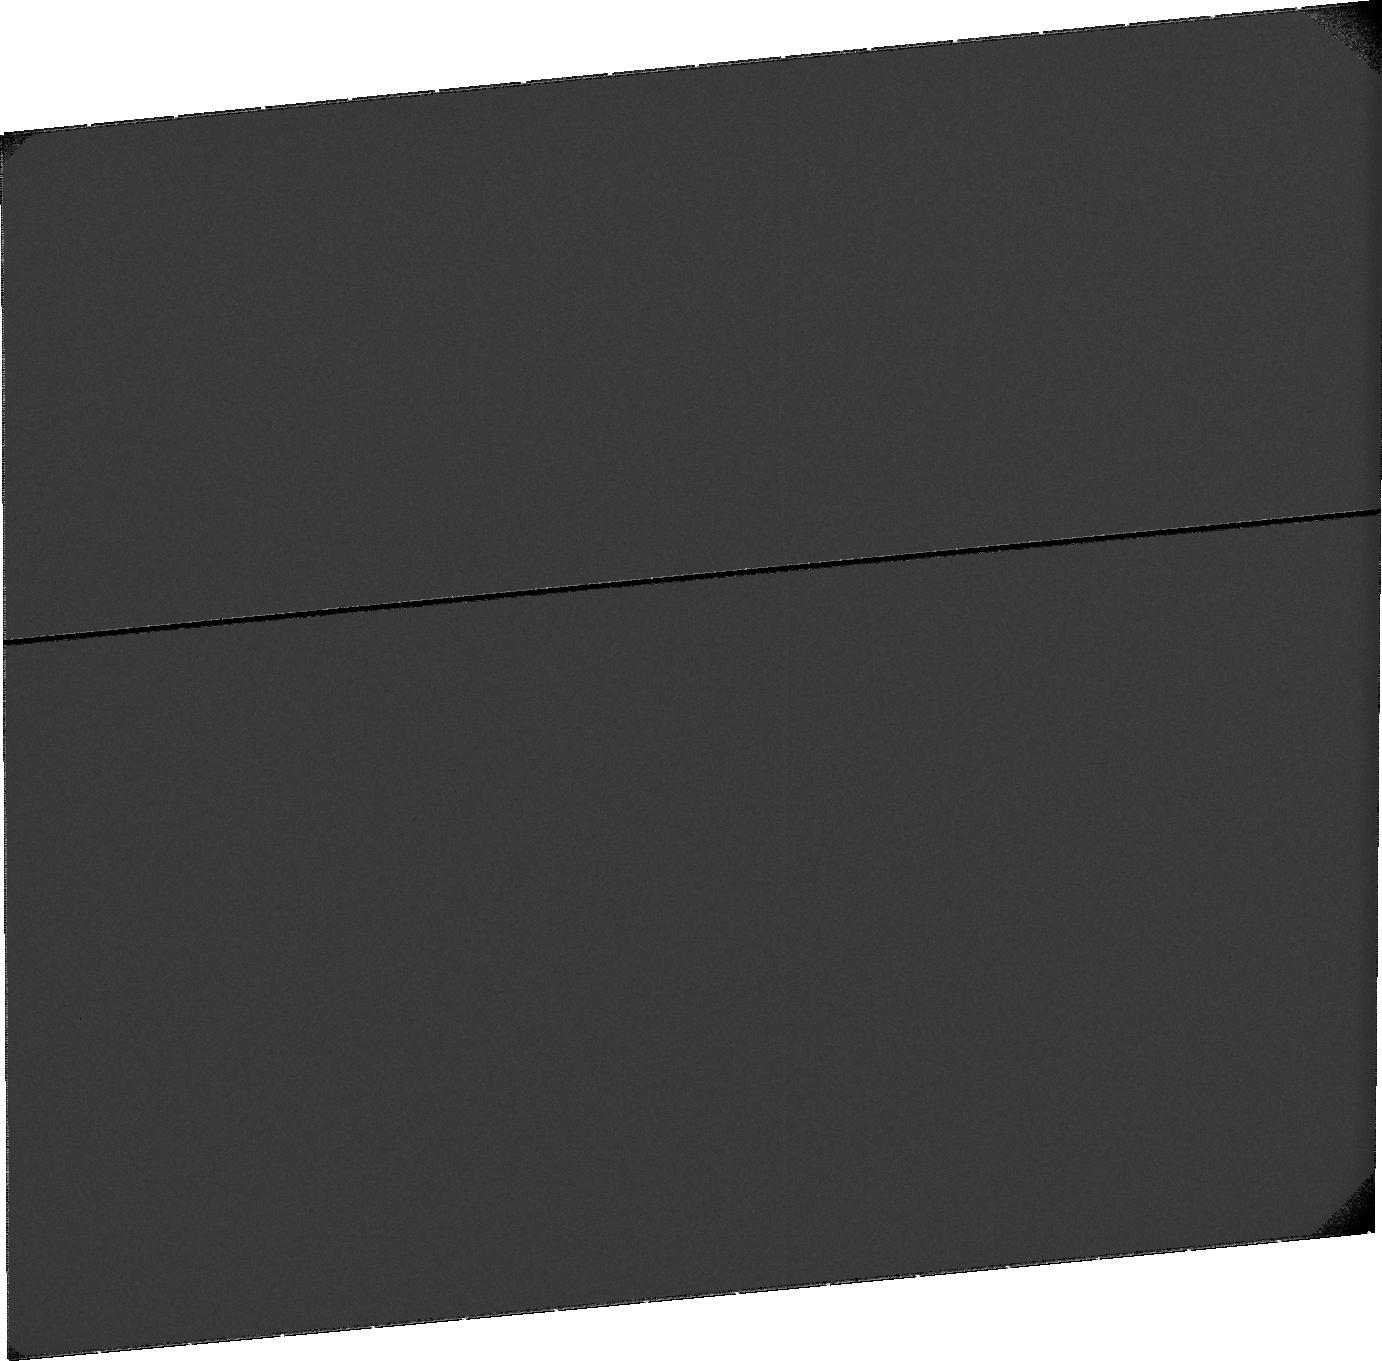
Target: SKY-NEAR-MARS-2. Instrument: ACS/SBC. Filter: F115LP. Exposure: 32 min. Observation ID: ja2402010

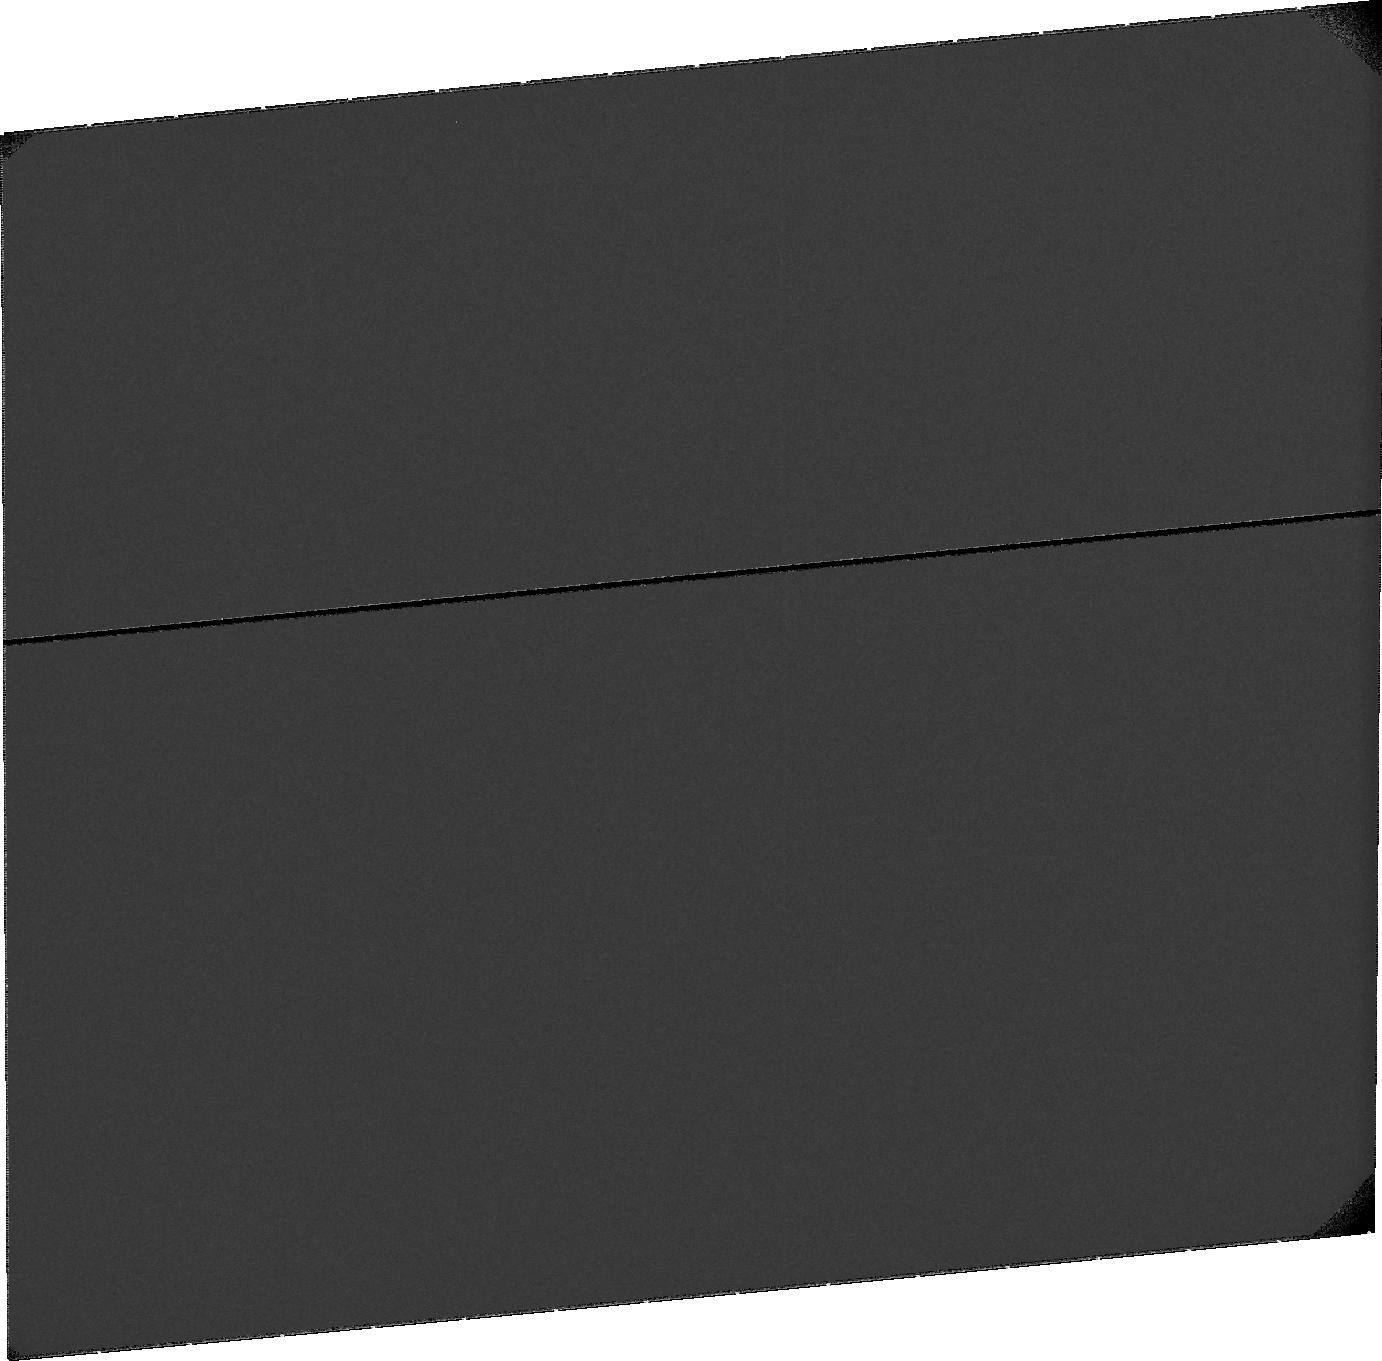
Target: SKY-NEAR-MARS-11. Instrument: ACS/SBC. Filter: F115LP. Exposure: 32 min. Observation ID: ja24b1010

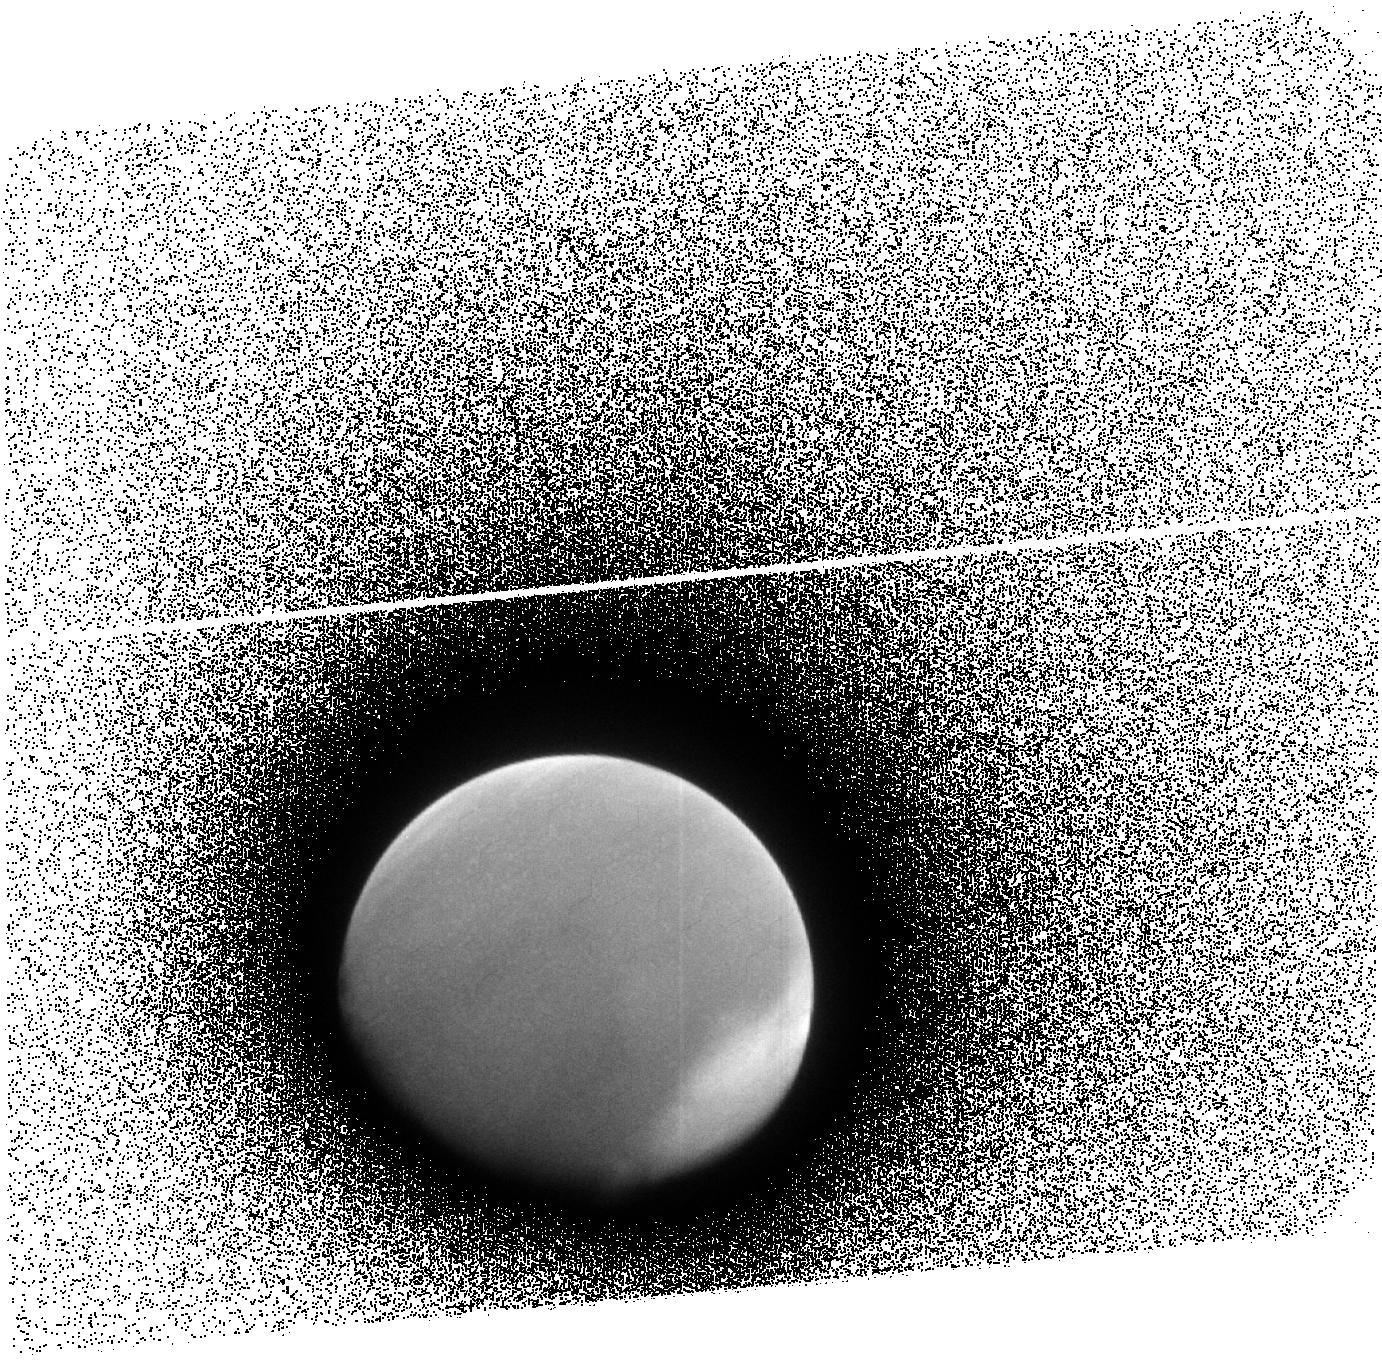
Target: MARS-CORONA-2. Instrument: ACS/SBC. Filter: F140LP. Exposure: 13 min. Observation ID: ja24a2040

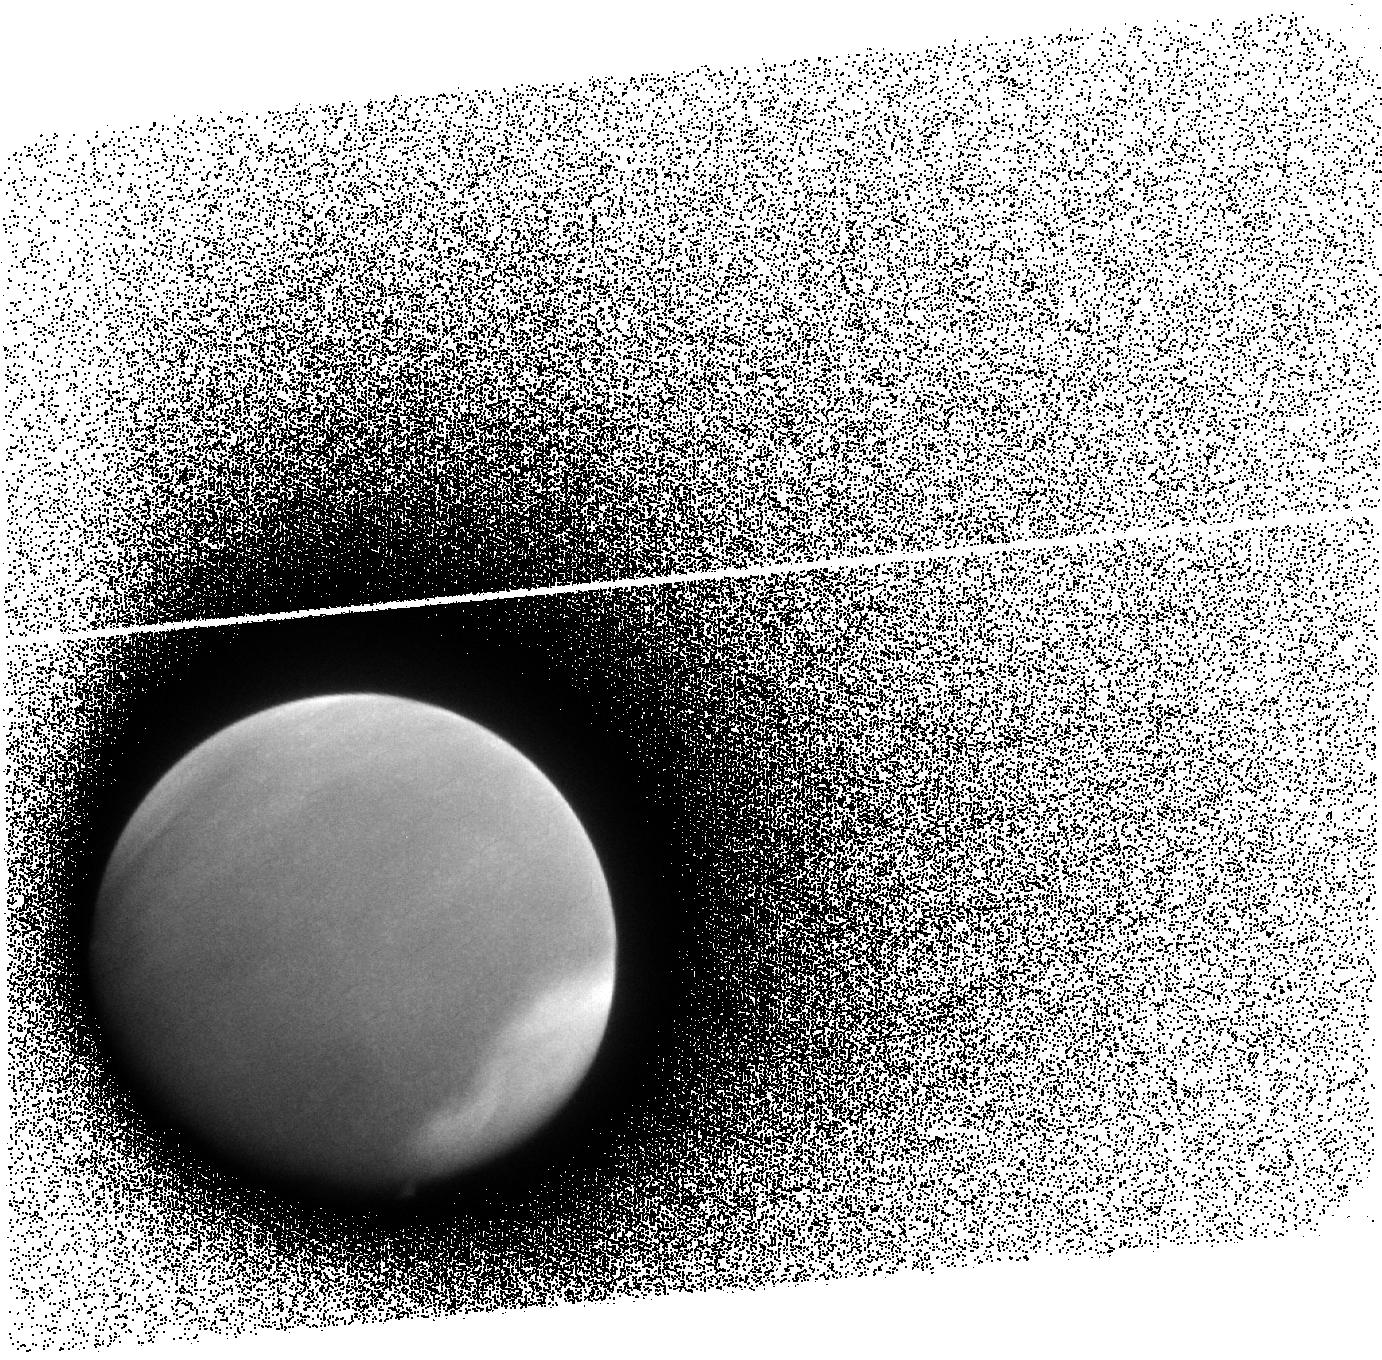
Target: MARS-CORONA-11. Instrument: ACS/SBC. Filter: F140LP. Exposure: 13 min. Observation ID: ja2411040

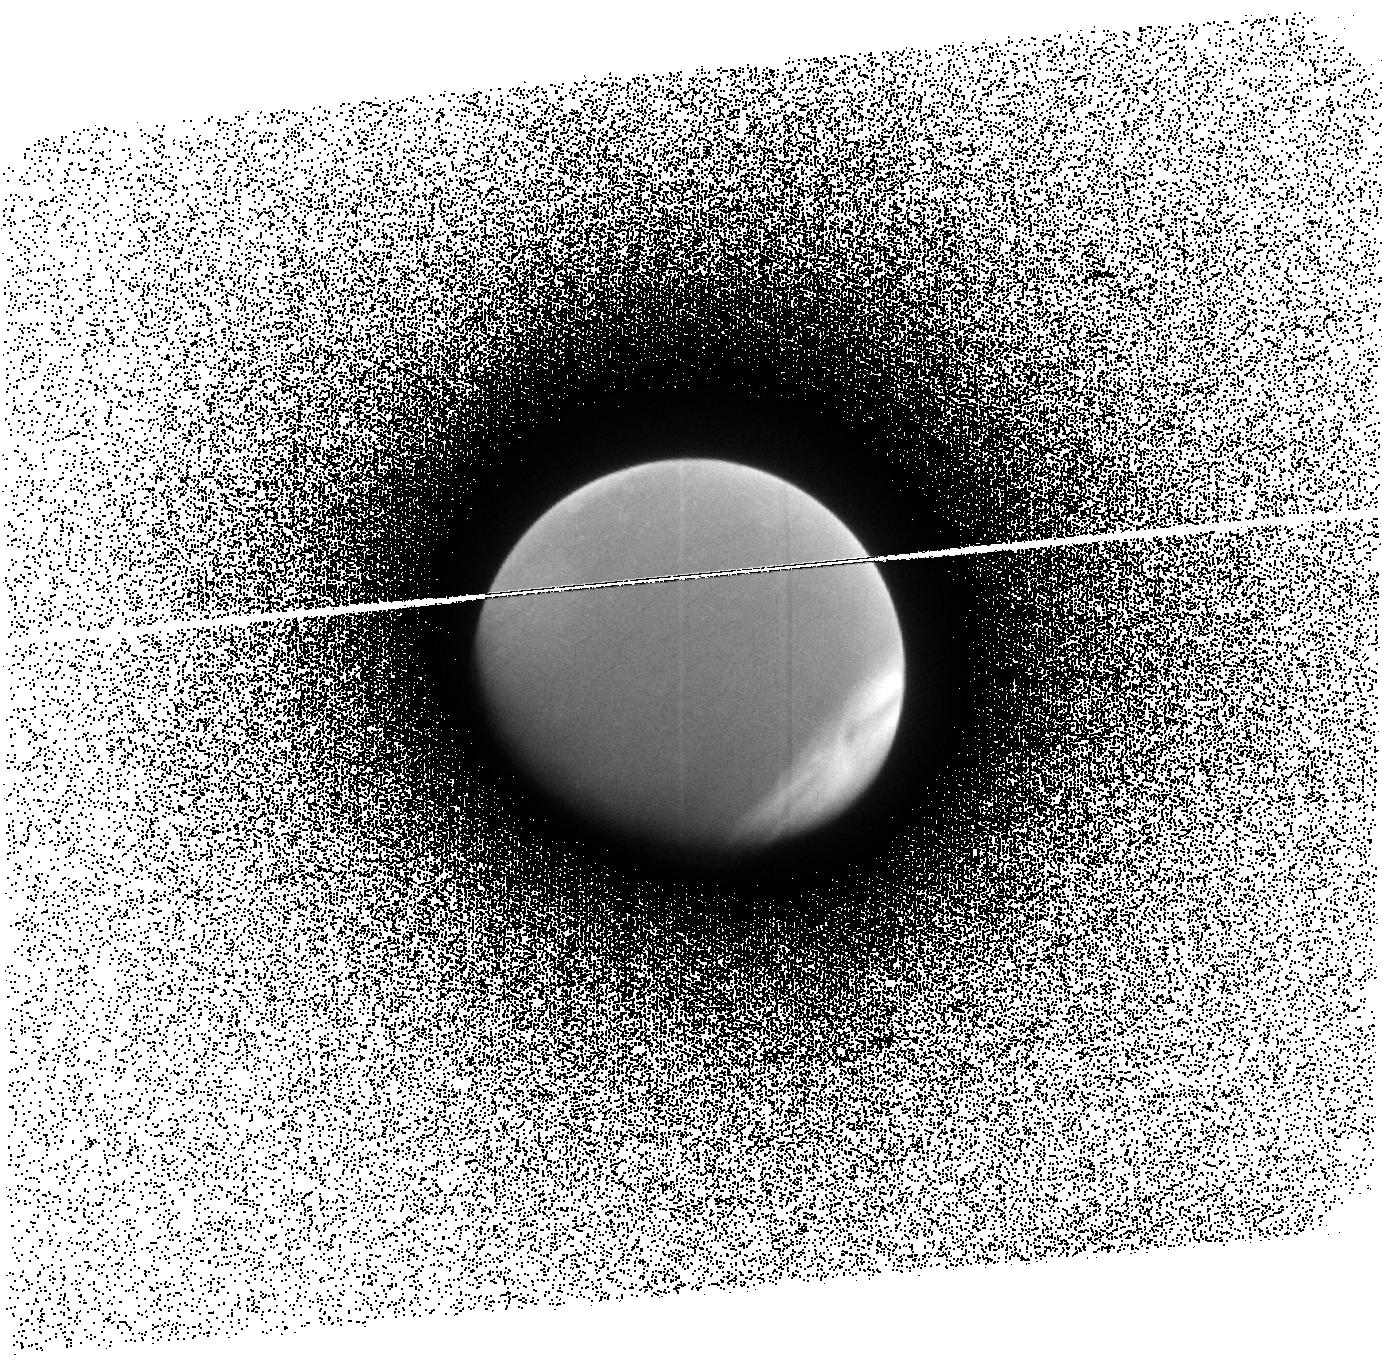
Target: MARS-CORONA-1. Instrument: ACS/SBC. Filter: F140LP. Exposure: 13 min. Observation ID: ja2401040

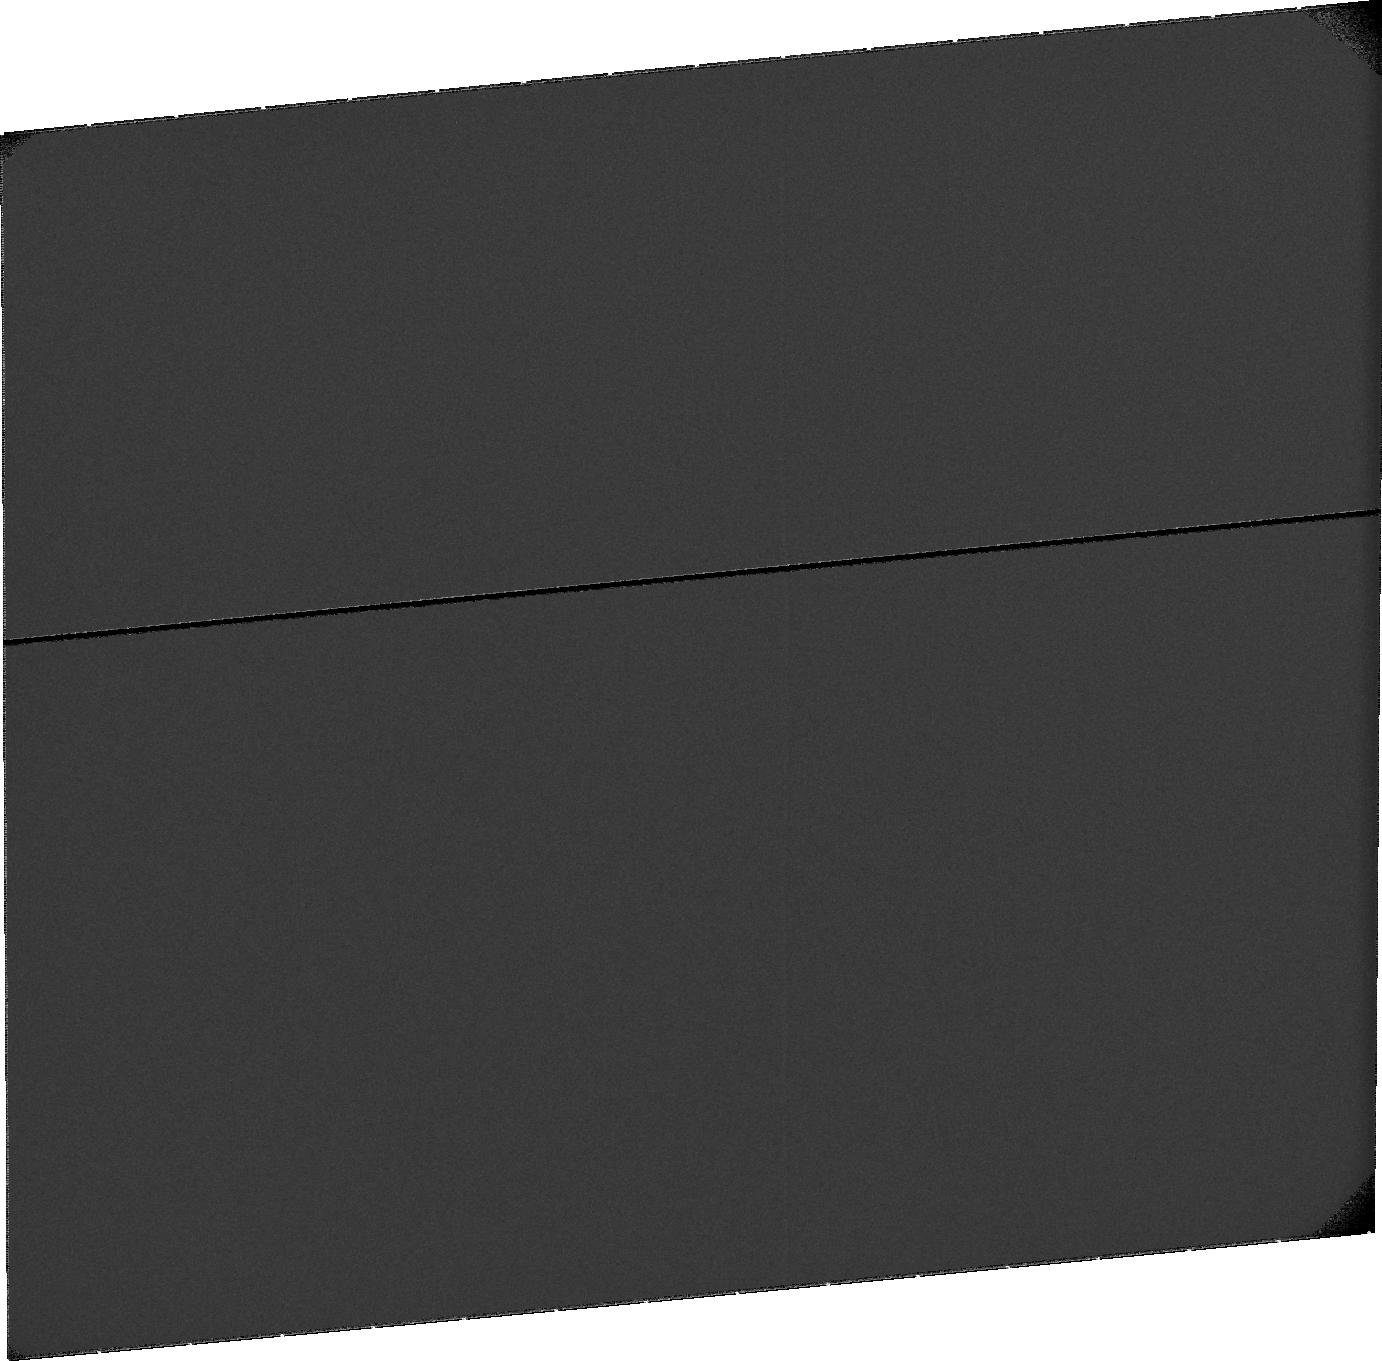
Target: SKY-NEAR-MARS-1. Instrument: ACS/SBC. Filter: F115LP. Exposure: 32 min. Observation ID: ja24a1010

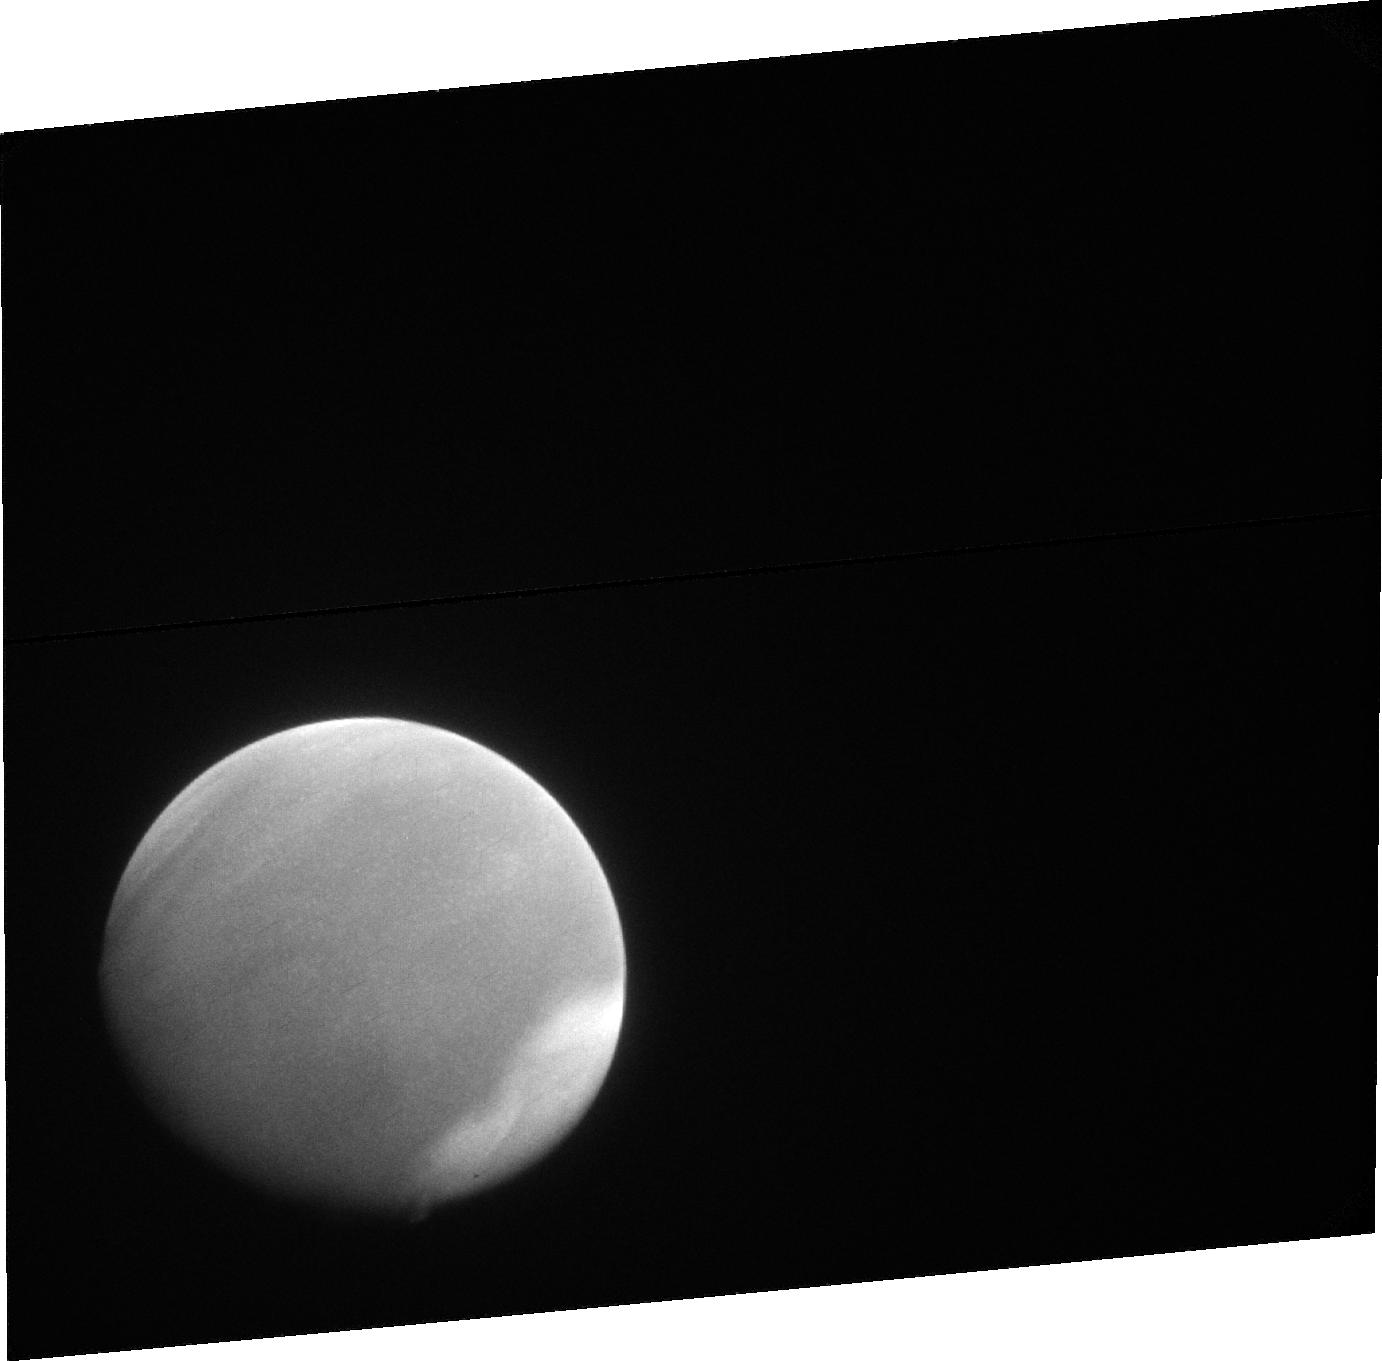
Target: MARS-CORONA-11. Instrument: ACS/SBC. Filter: F115LP. Exposure: 18 min. Observation ID: ja2411030

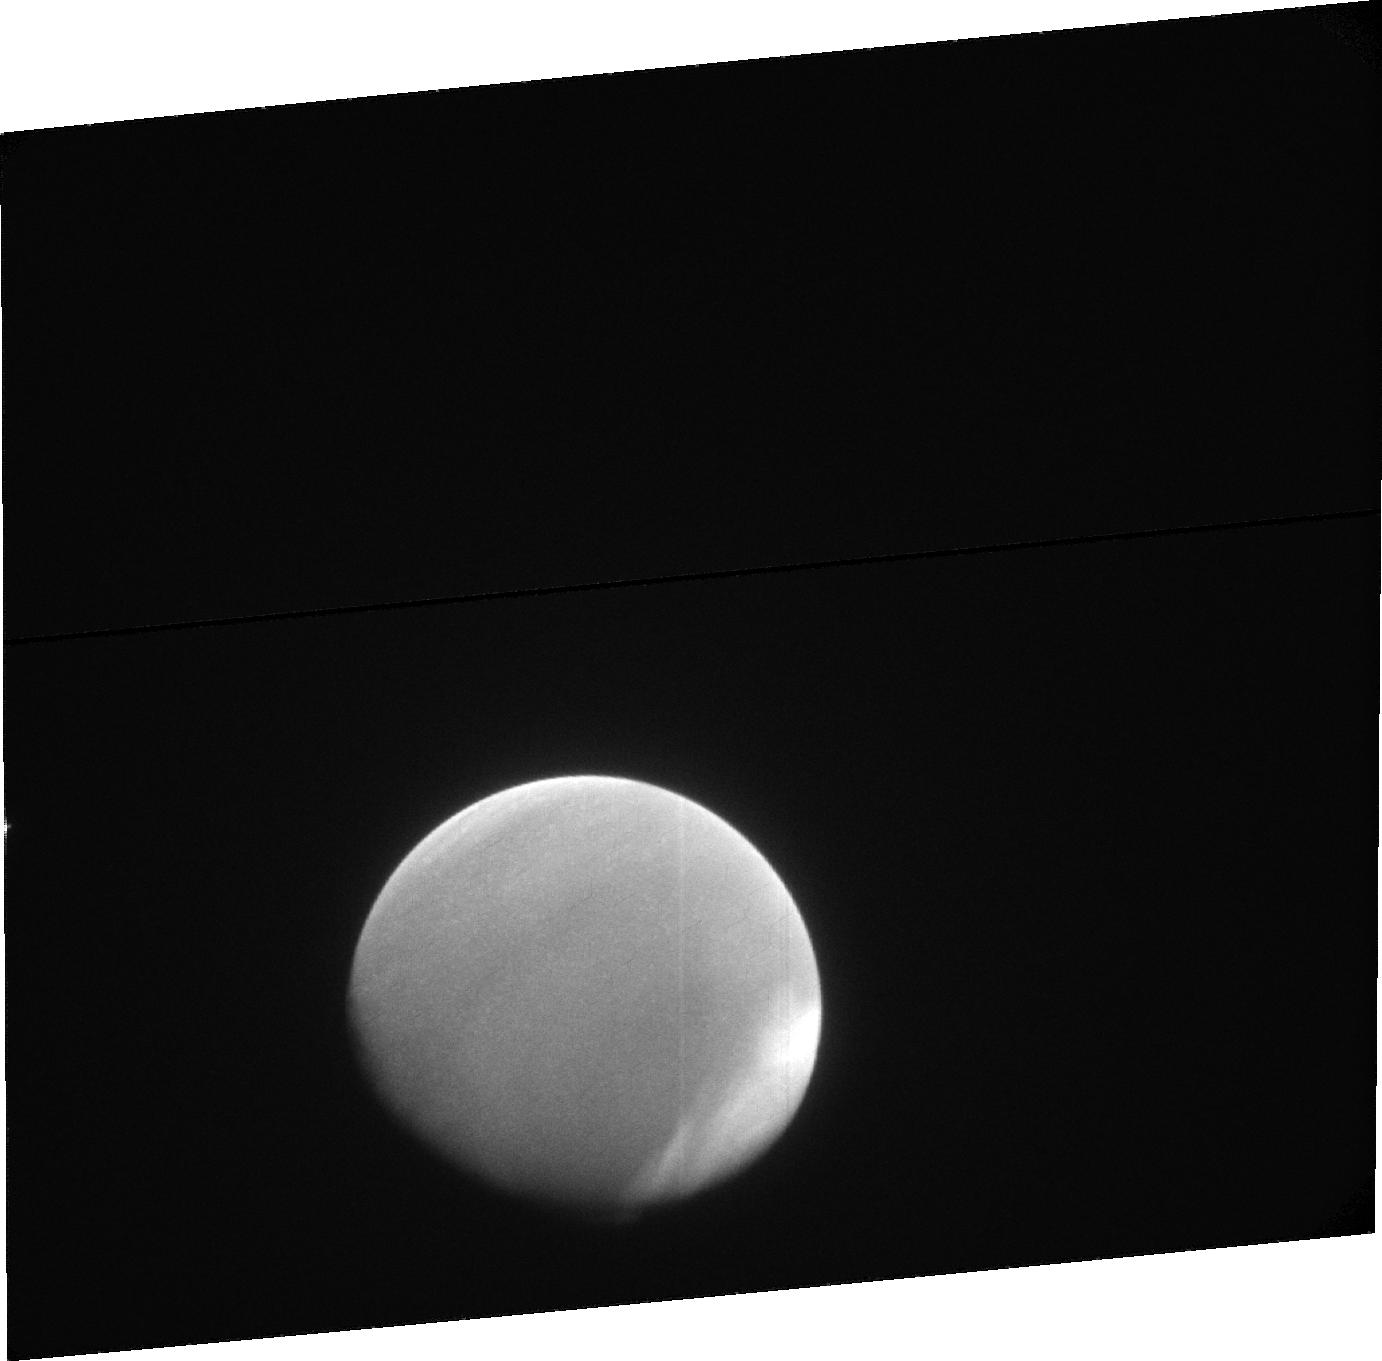
Target: MARS-CORONA-2. Instrument: ACS/SBC. Filter: F115LP. Exposure: 18 min. Observation ID: ja24a2010

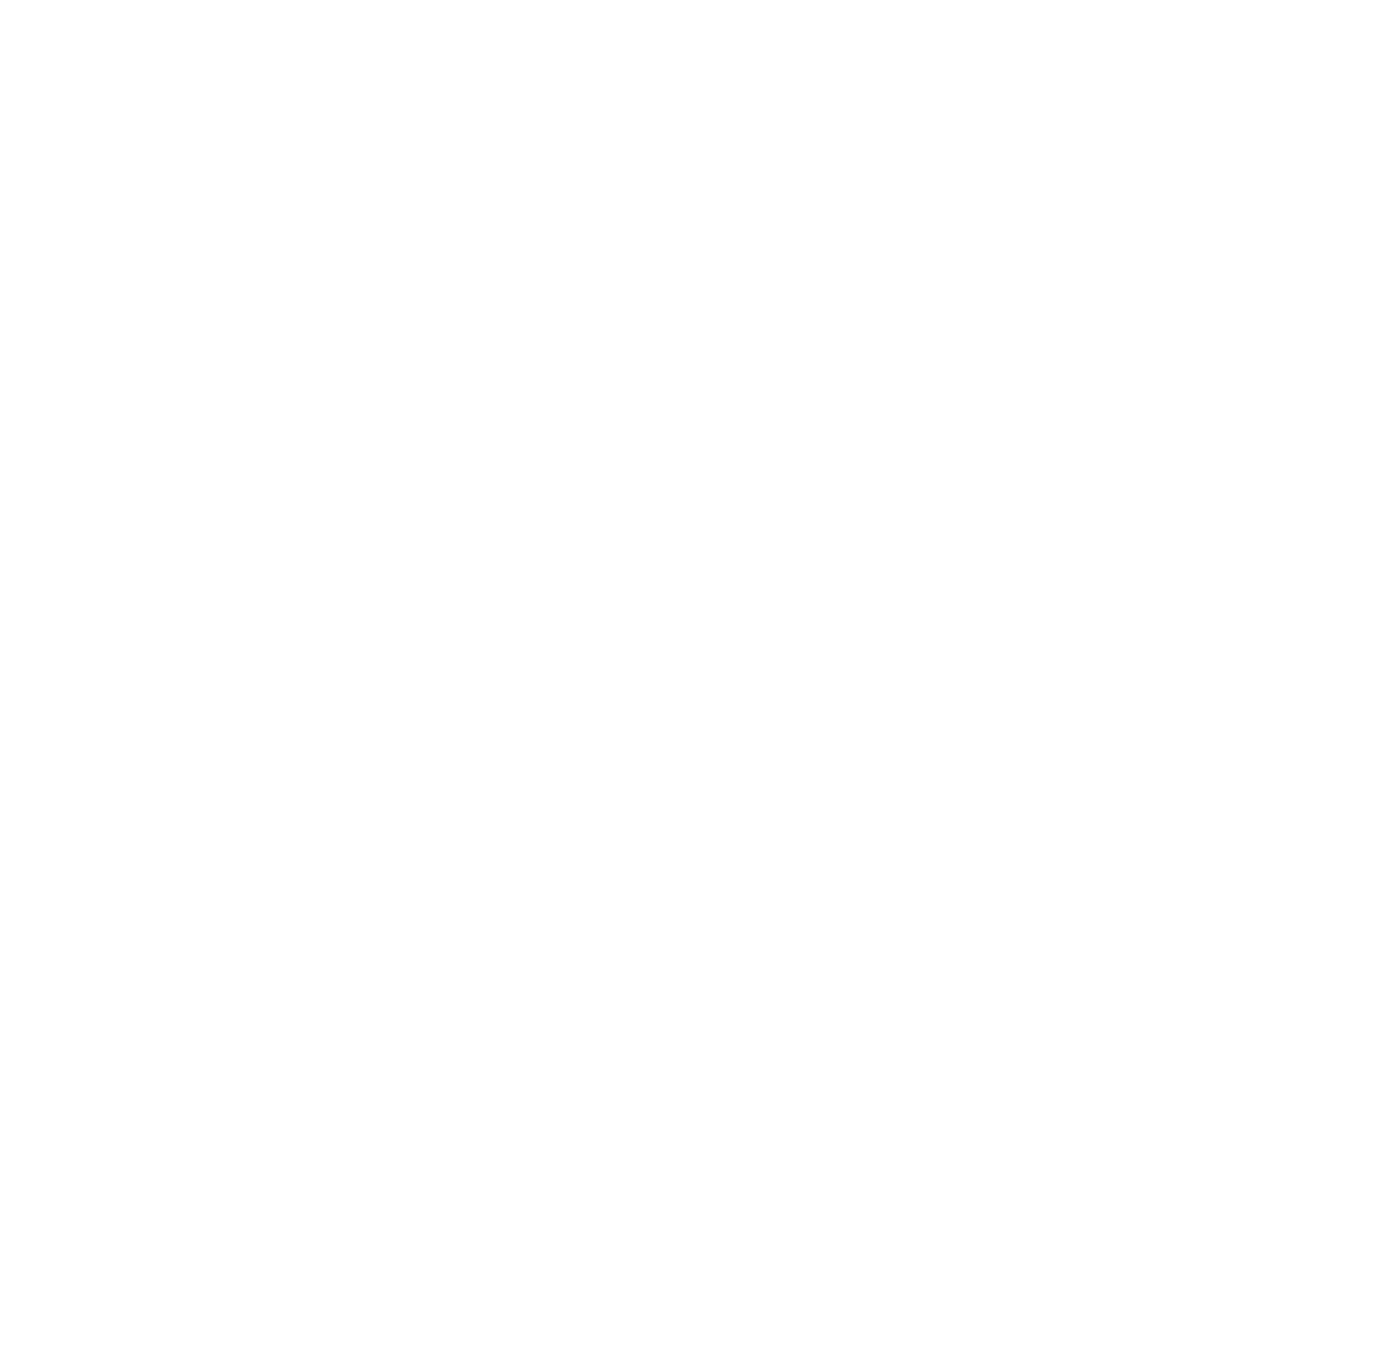
Target: MARS-CORONA-1. Instrument: ACS/SBC. Filter: F115LP. Exposure: 18 min. Observation ID: ja2401010

UV Imaging of the Martian Corona and the Escape of Hydrogen (PI: Clarke, John T.)

ACS SBC UV imaging observations of Mars are proposed to study the extended hydrogen corona, with application to the escape of hydrogen and the history of water on Mars. These observations will be scheduled when Mars is distant from the Earth, so that a field of view of +/- 4-5 Mars radii can be obtained to image the full range of the highly extended martian hydrogen corona through its H Ly alpha emission. The observations will also be obtained when the Sun-Earth-Mars angle is close to 90 degrees, so that any asymmetry along the Mars-Sun line can be observed. The observed 2-dimensional brightness distribution will be related to local density using two existing radiative transfer codes, and the upward flux and velocity distributions will be determined by comparison with runs from an exospheric distribution model. These observations, combined with simultaneous Ly alpha observations by the SPICAM instrument on Mars Express from within the atmosphere, will provide the first tight constraints on the total escape flux and importance of nonthermal processes on the rate of escape.